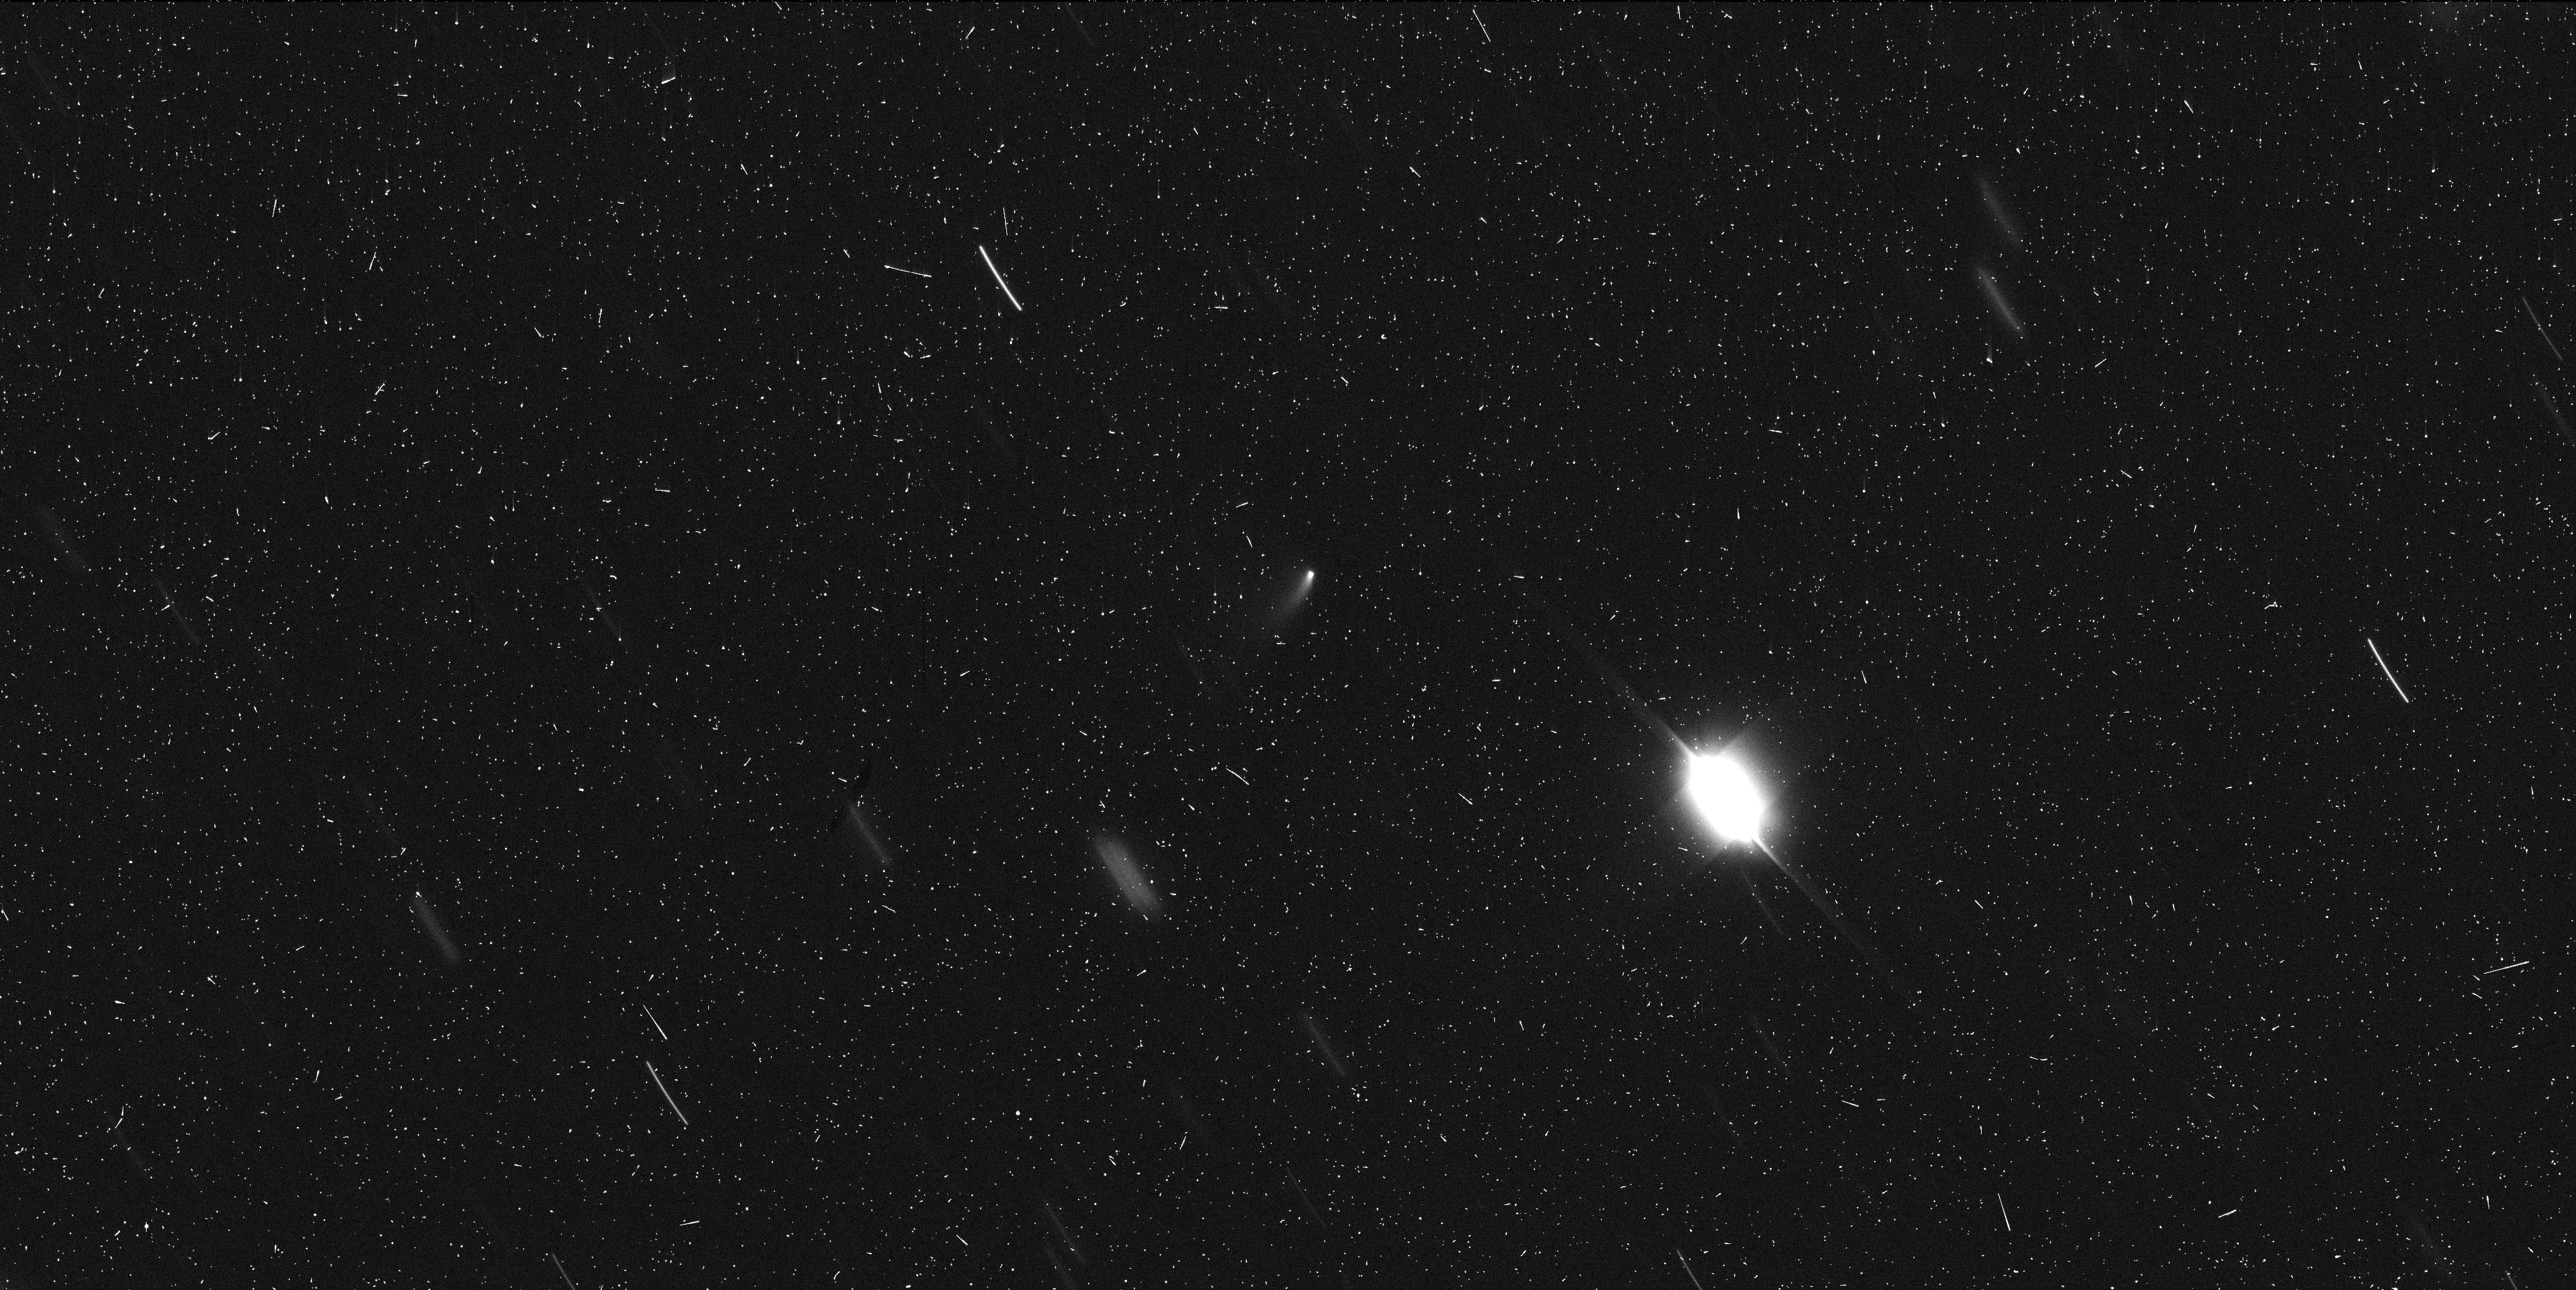
Target: 2014S4-GIBBS. Instrument: WFC3/UVIS. Filter: F350LP. Exposure: 7 min. Observation ID: icps02m3q

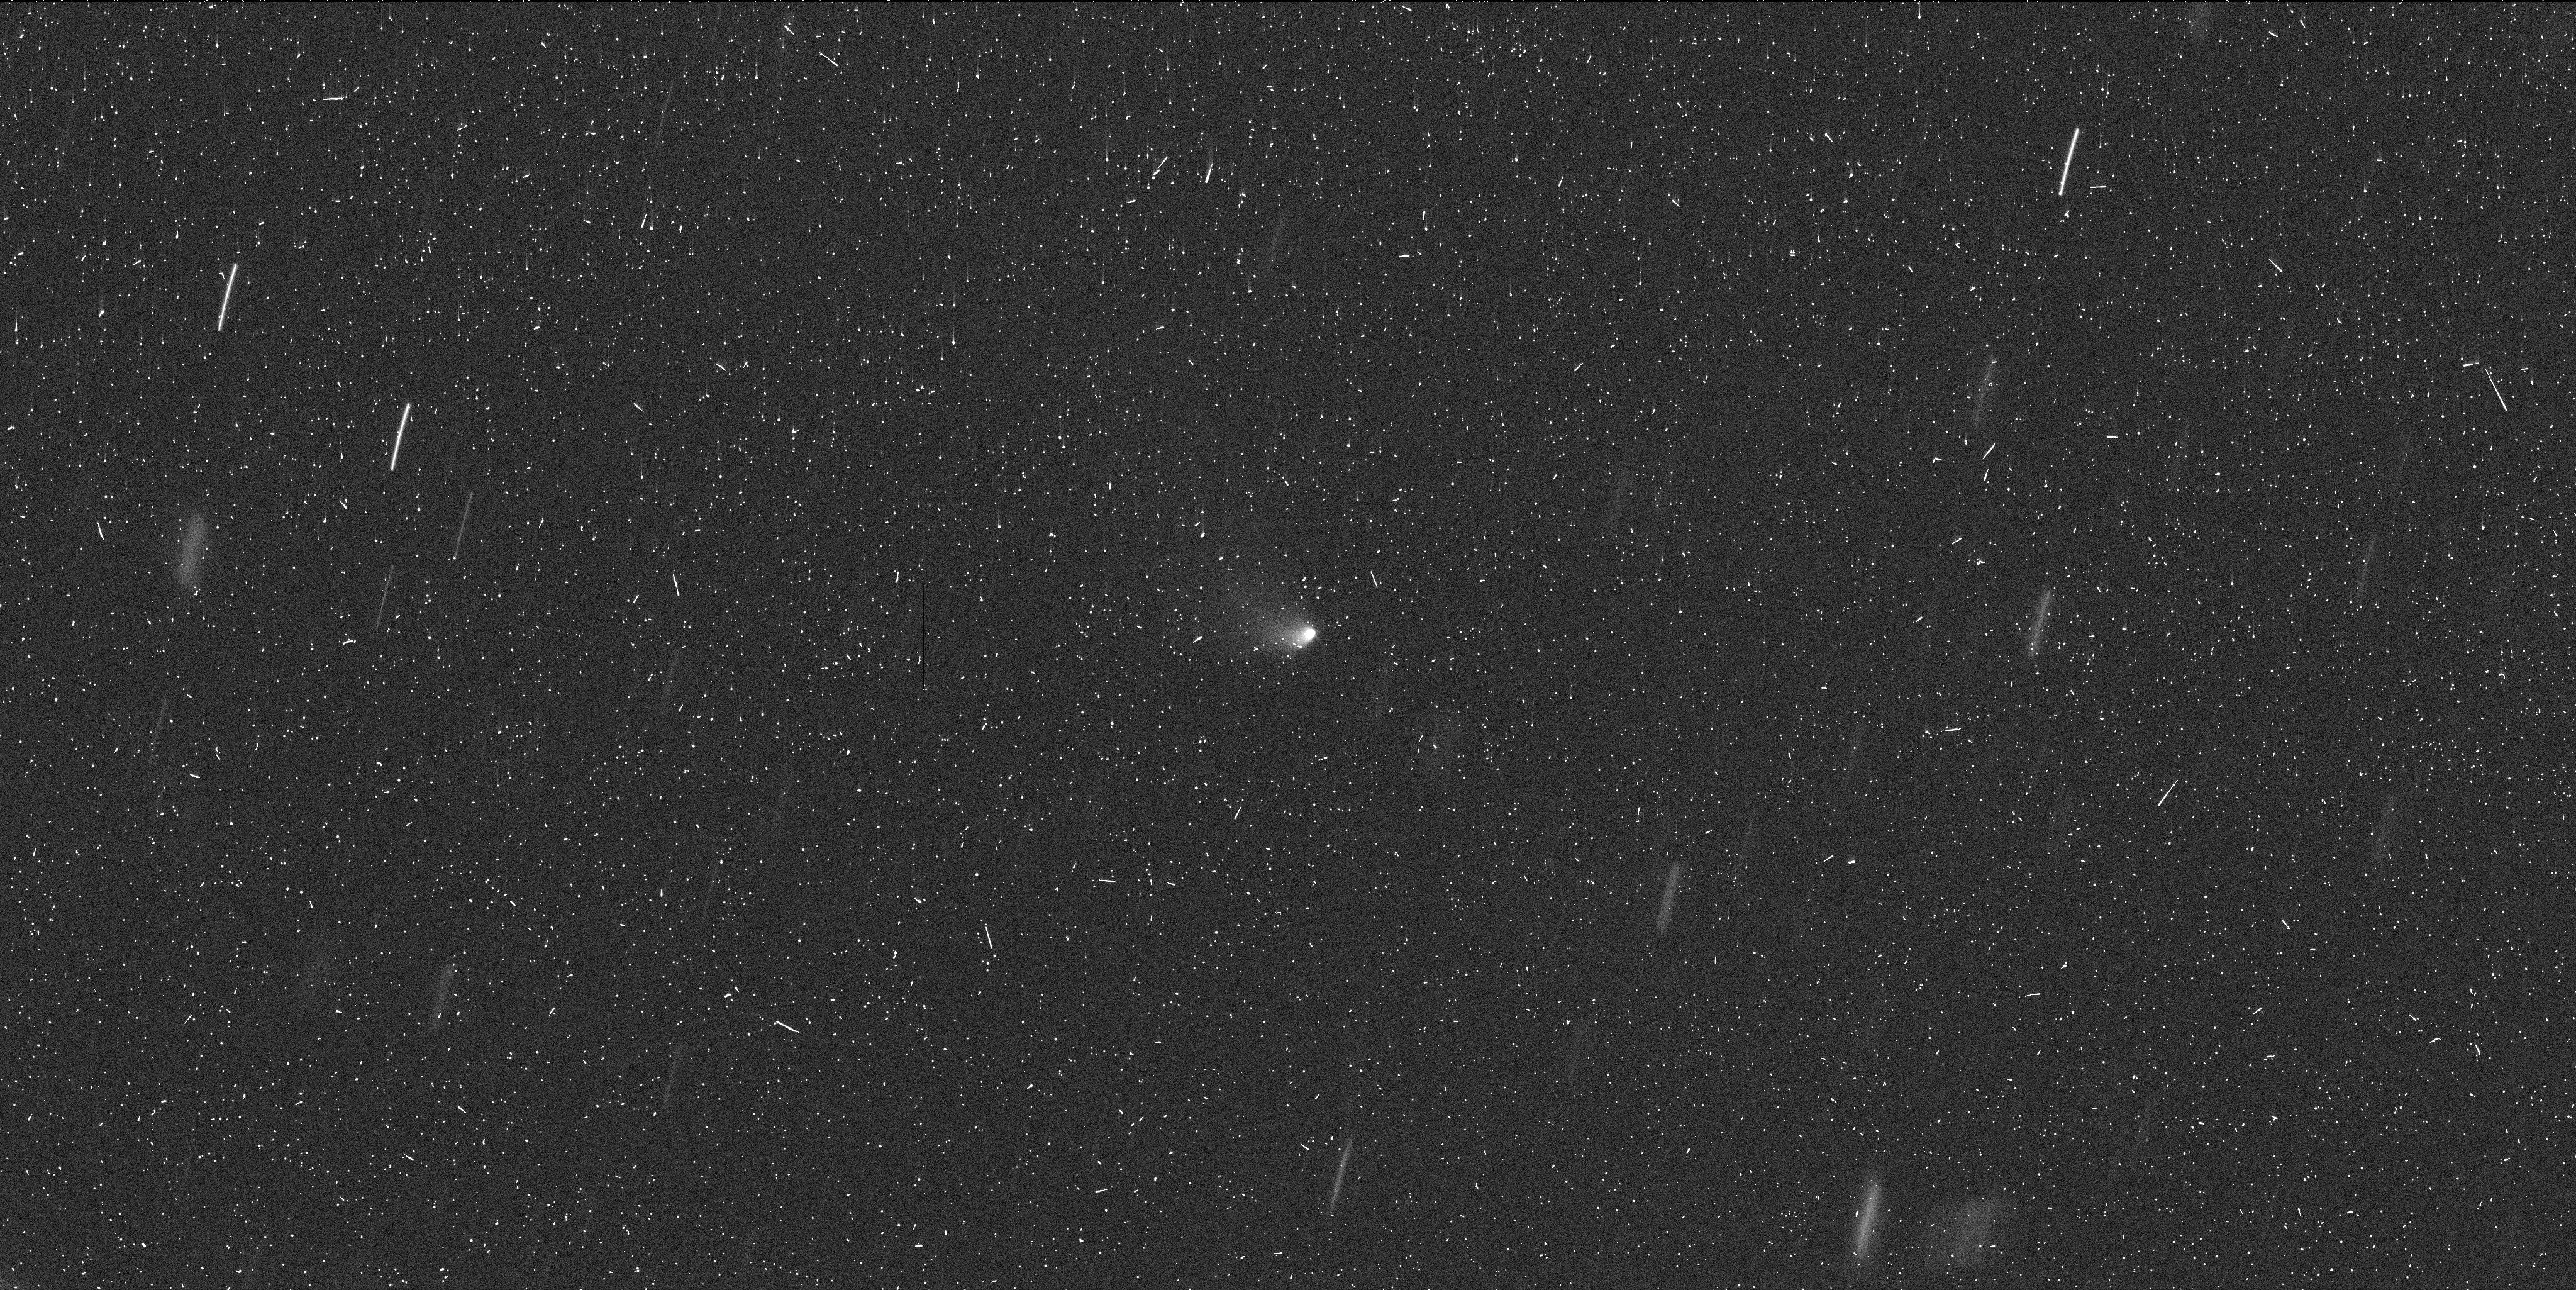
Target: 2014S4-GIBBS. Instrument: WFC3/UVIS. Filter: F350LP. Exposure: 7 min. Observation ID: icps01vnq

Hubble Imaging of a Newly Discovered Active Asteroid (PI: Jewitt, David)

Active asteroids (aka Main-Belt comets or MBCs) have the orbital characteristics of asteroids but also show transient, comet-like activity caused by mass-loss. Examples of mass-loss likely caused by sublimation, impact, and rotational effects have been established, while numerous additional processes are capable of launching material from asteroids. We propose two orbits of non-disruptive, target-of-opportunity observations of the next discovered active asteroid in order to help determine the process driving mass loss.